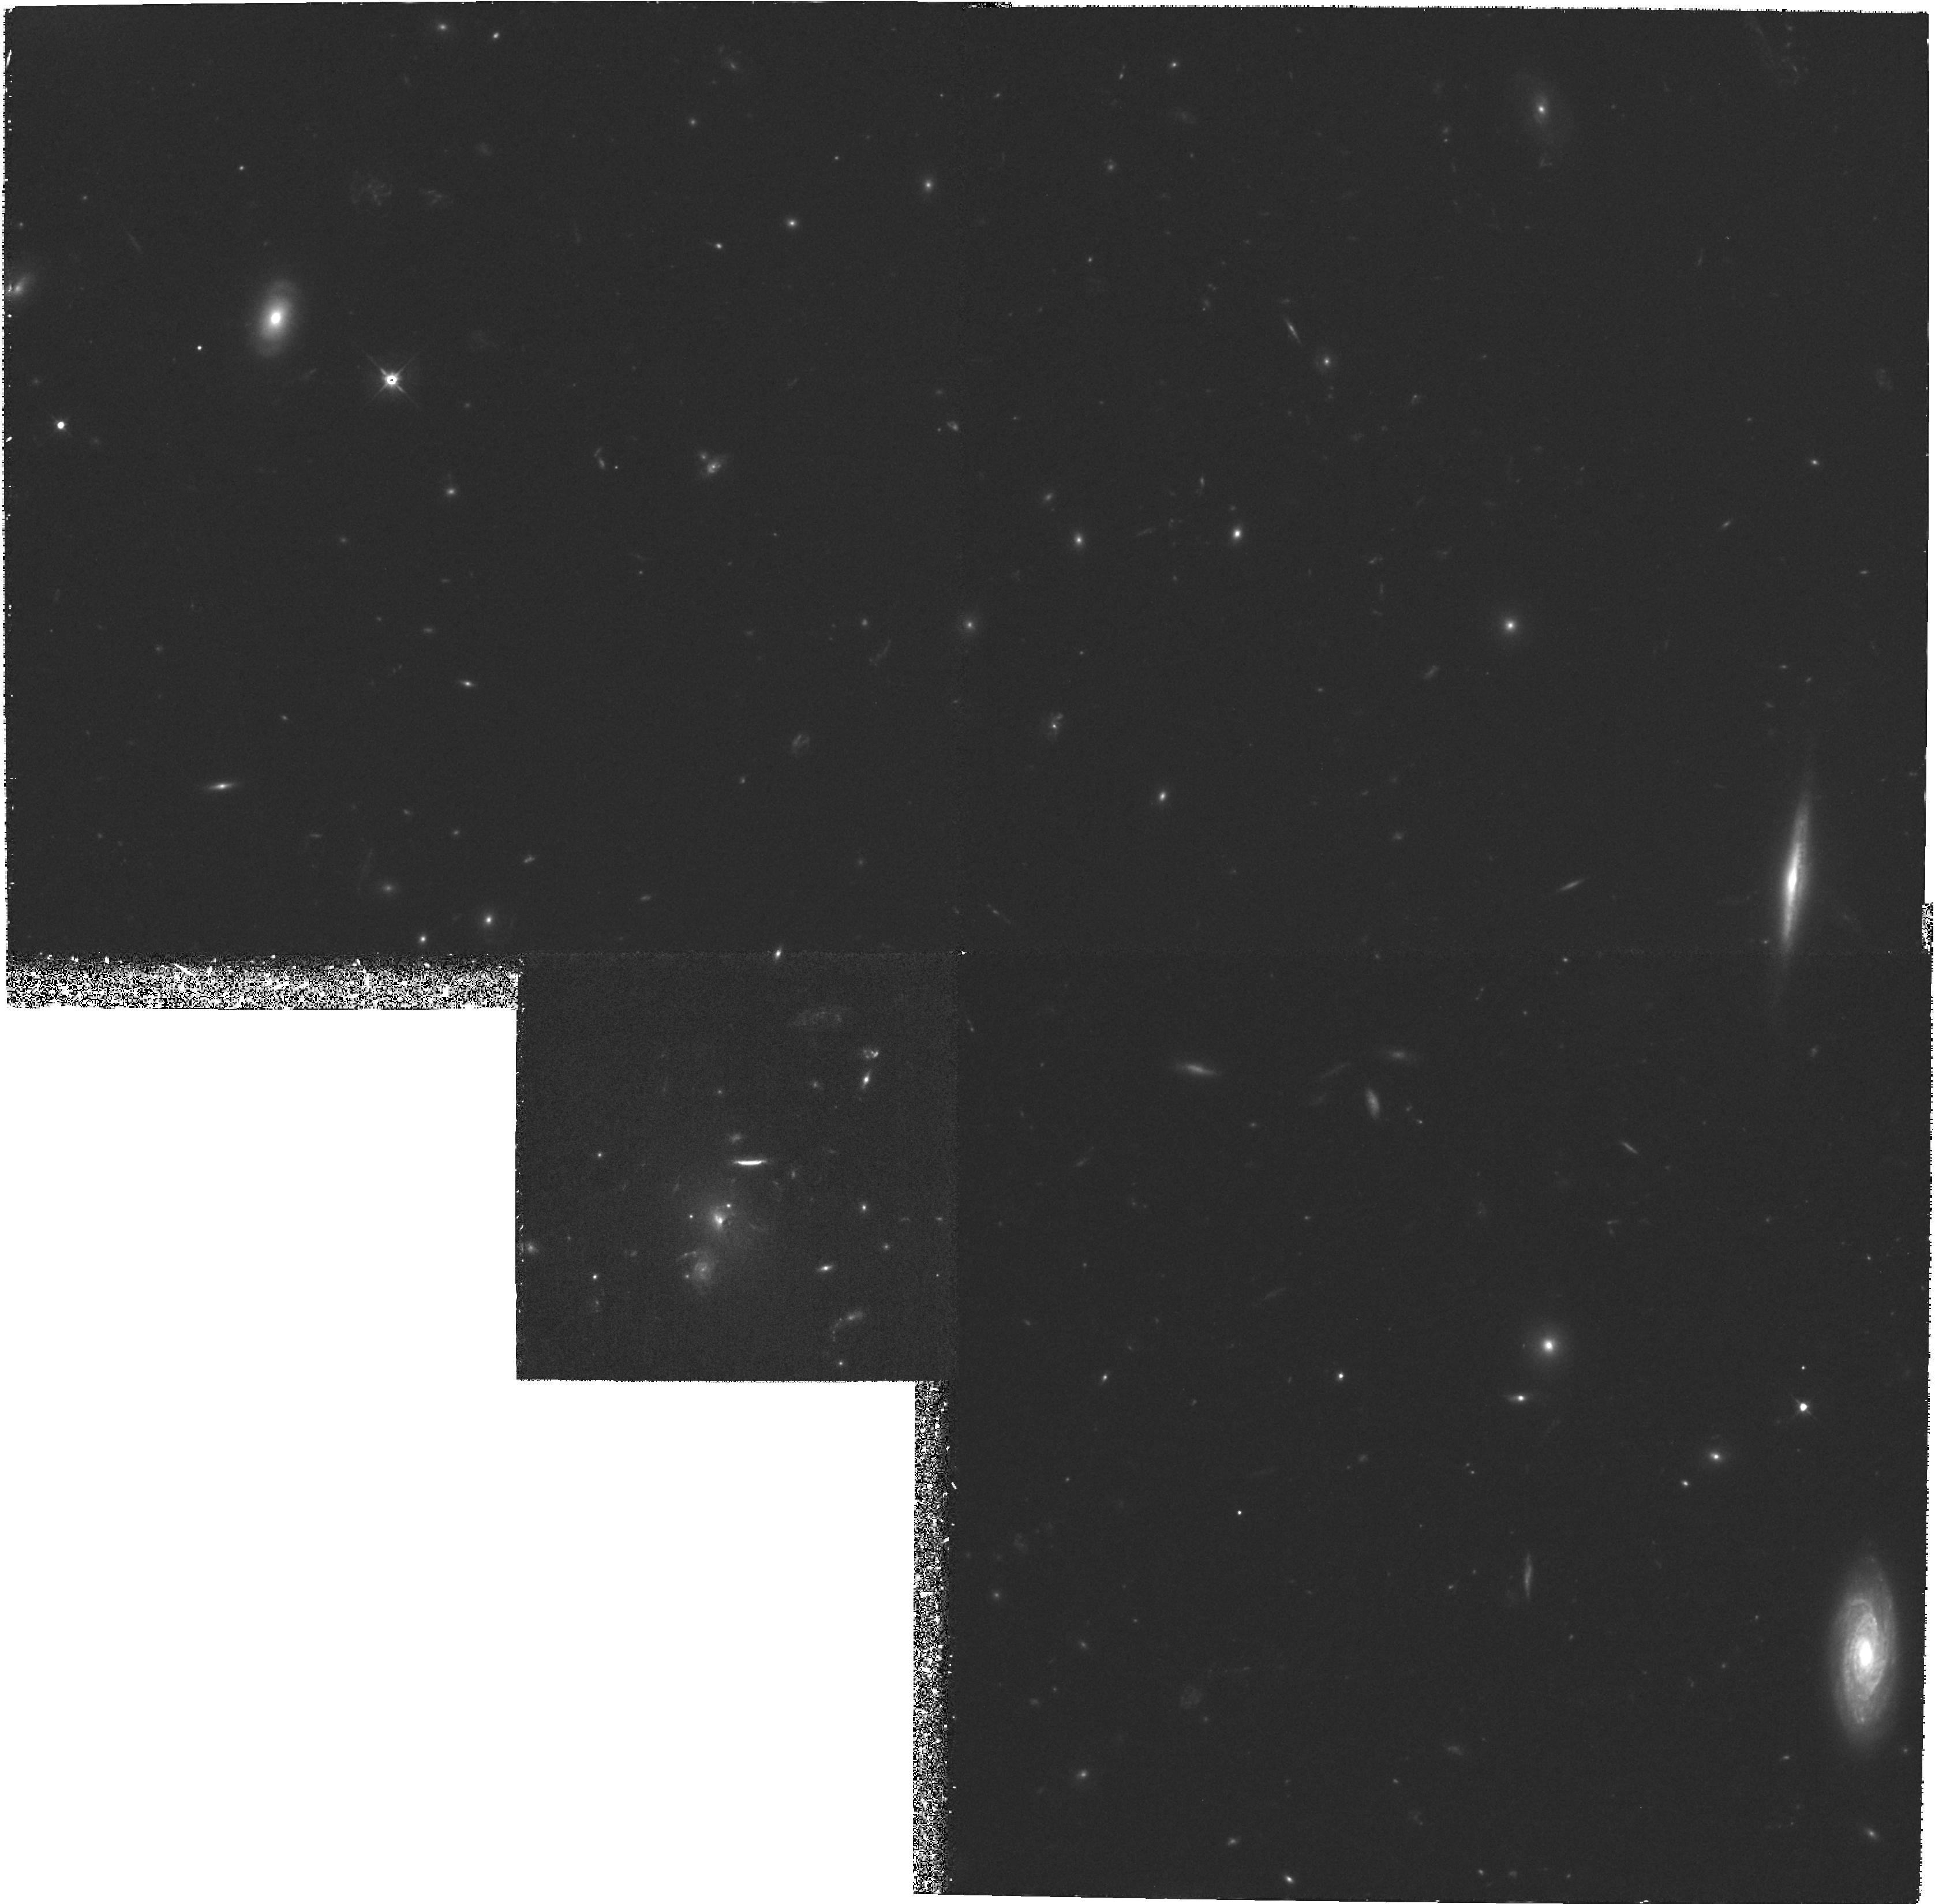
Target: MS1512+37-GAL
Instrument: WFPC2/PC
Filter: F555W
Exposure: 2.9 h
Observation ID: hst_6832_02_wfpc2_pc_f555w_u41102

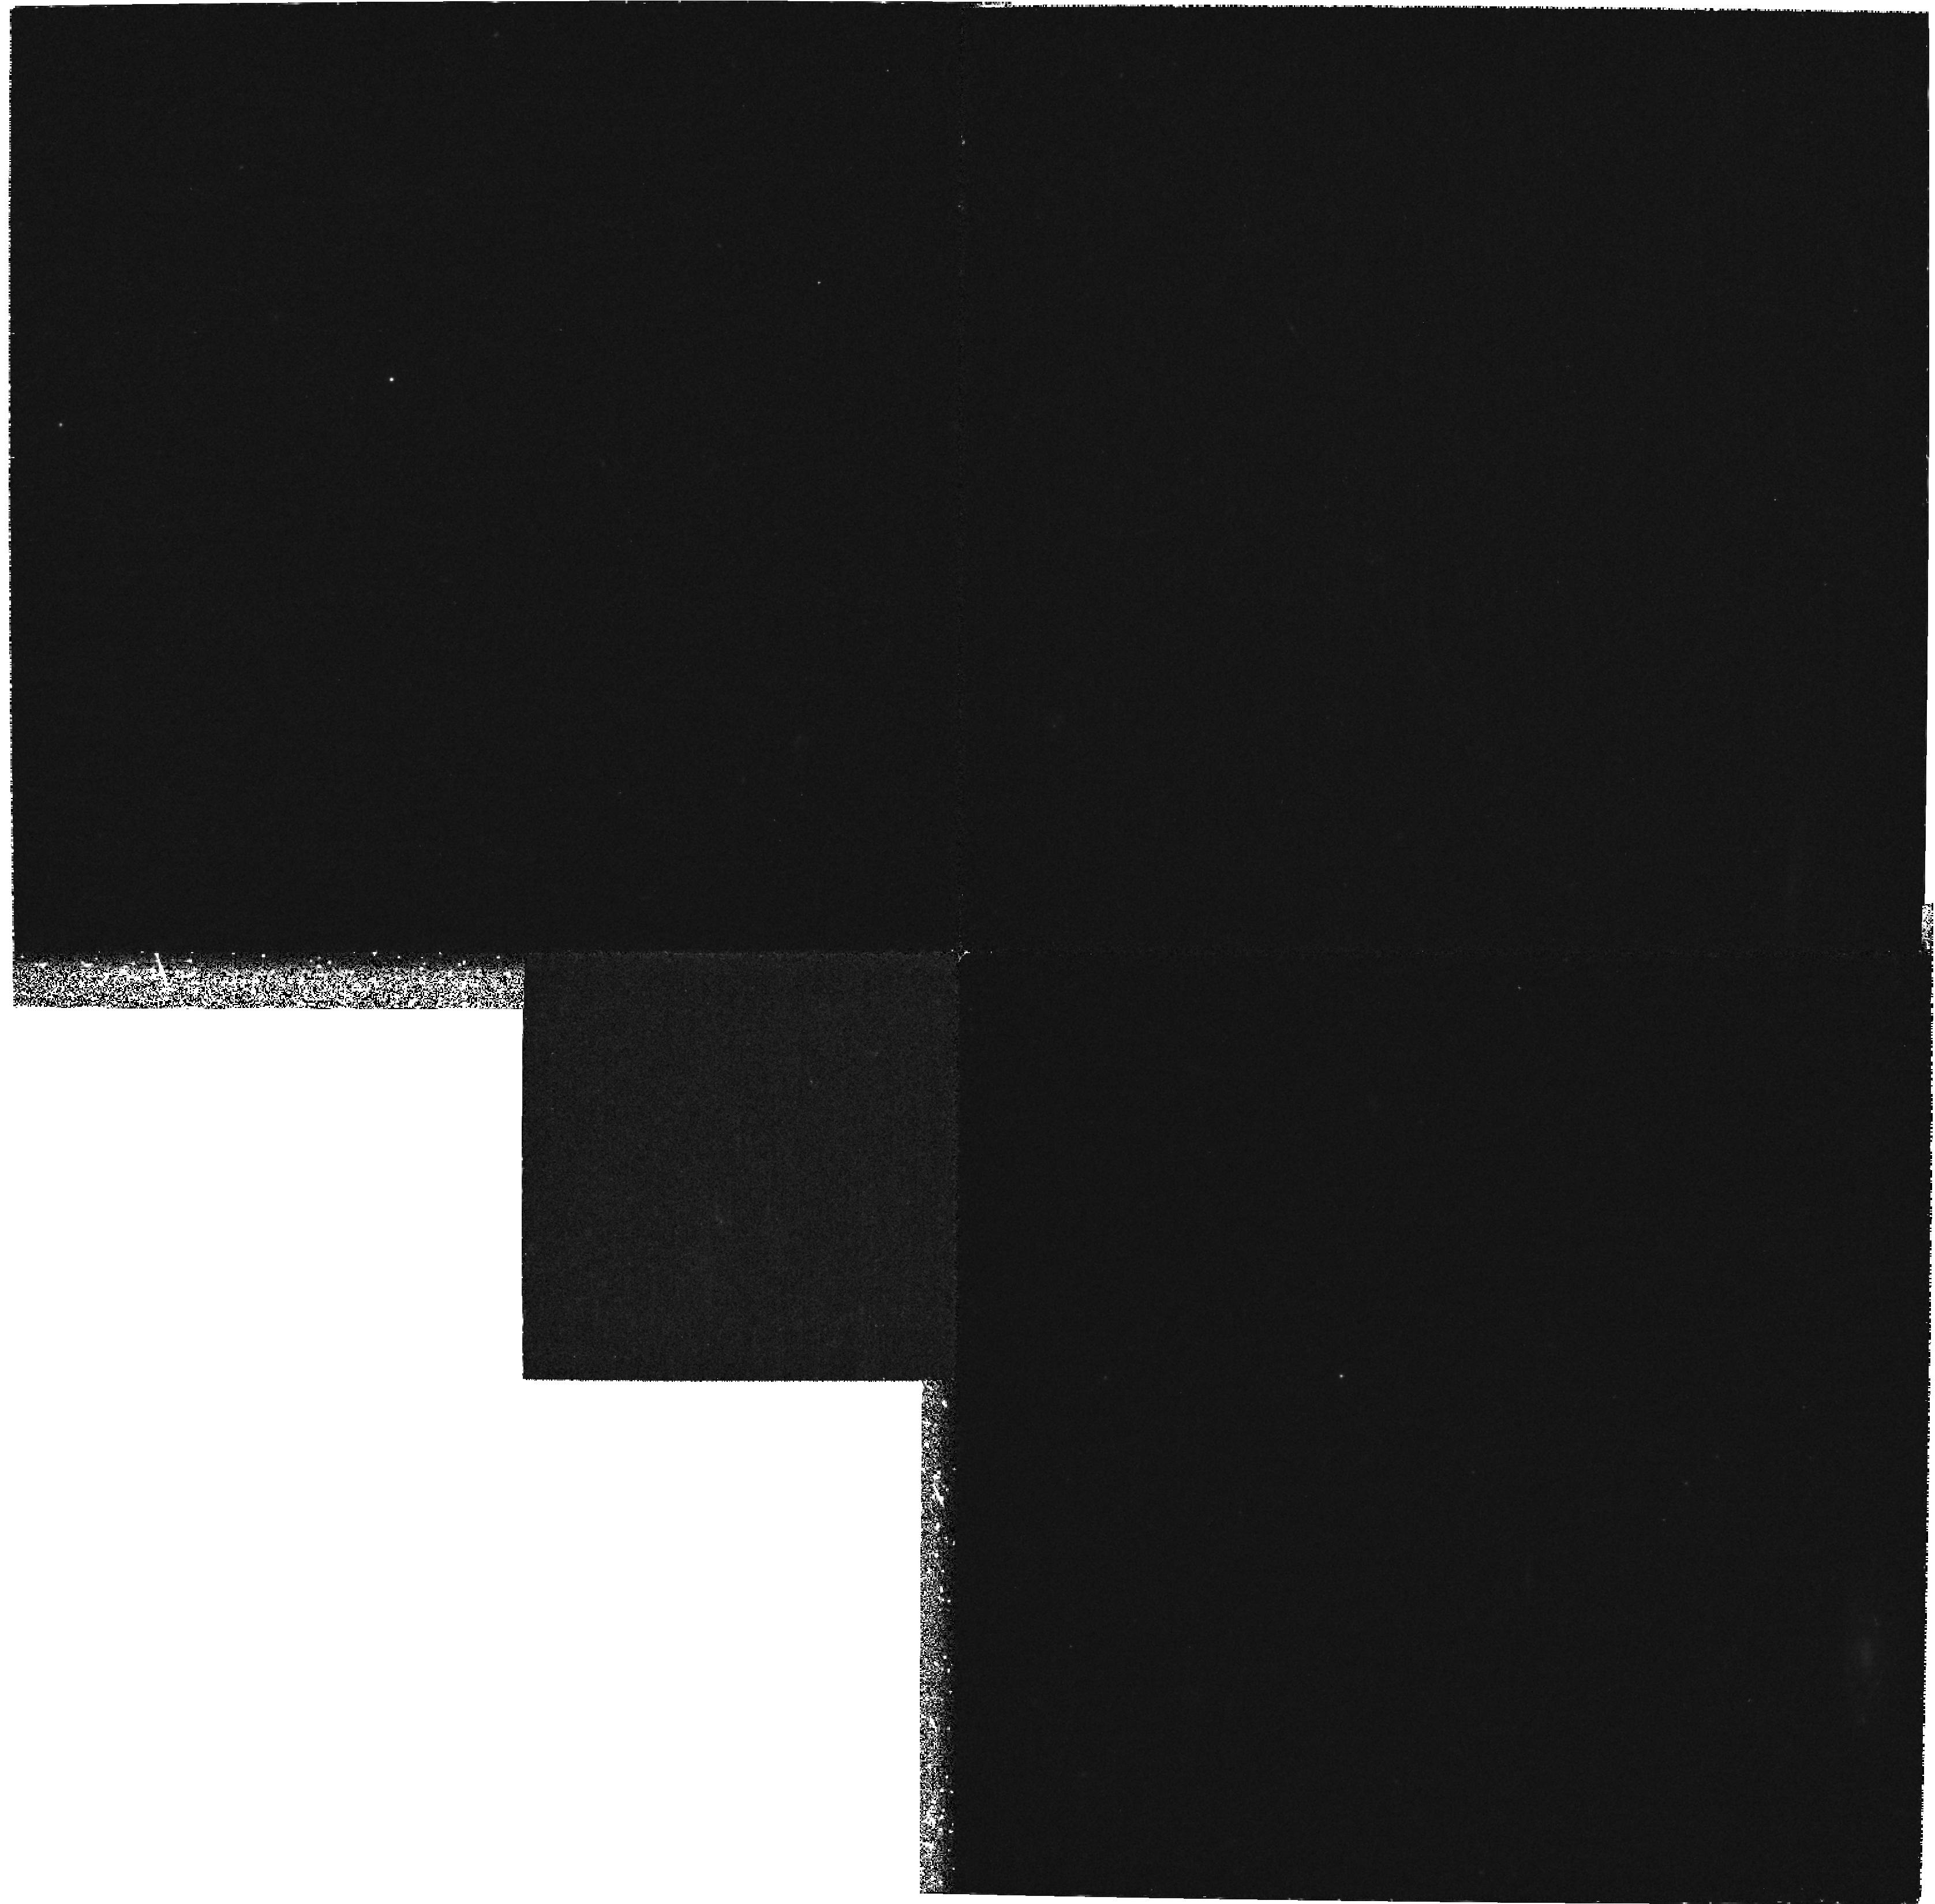
Target: MS1512+37-GAL
Instrument: WFPC2/PC
Filter: F300W
Exposure: 2.1 h
Observation ID: hst_6832_02_wfpc2_pc_f300w_u41102

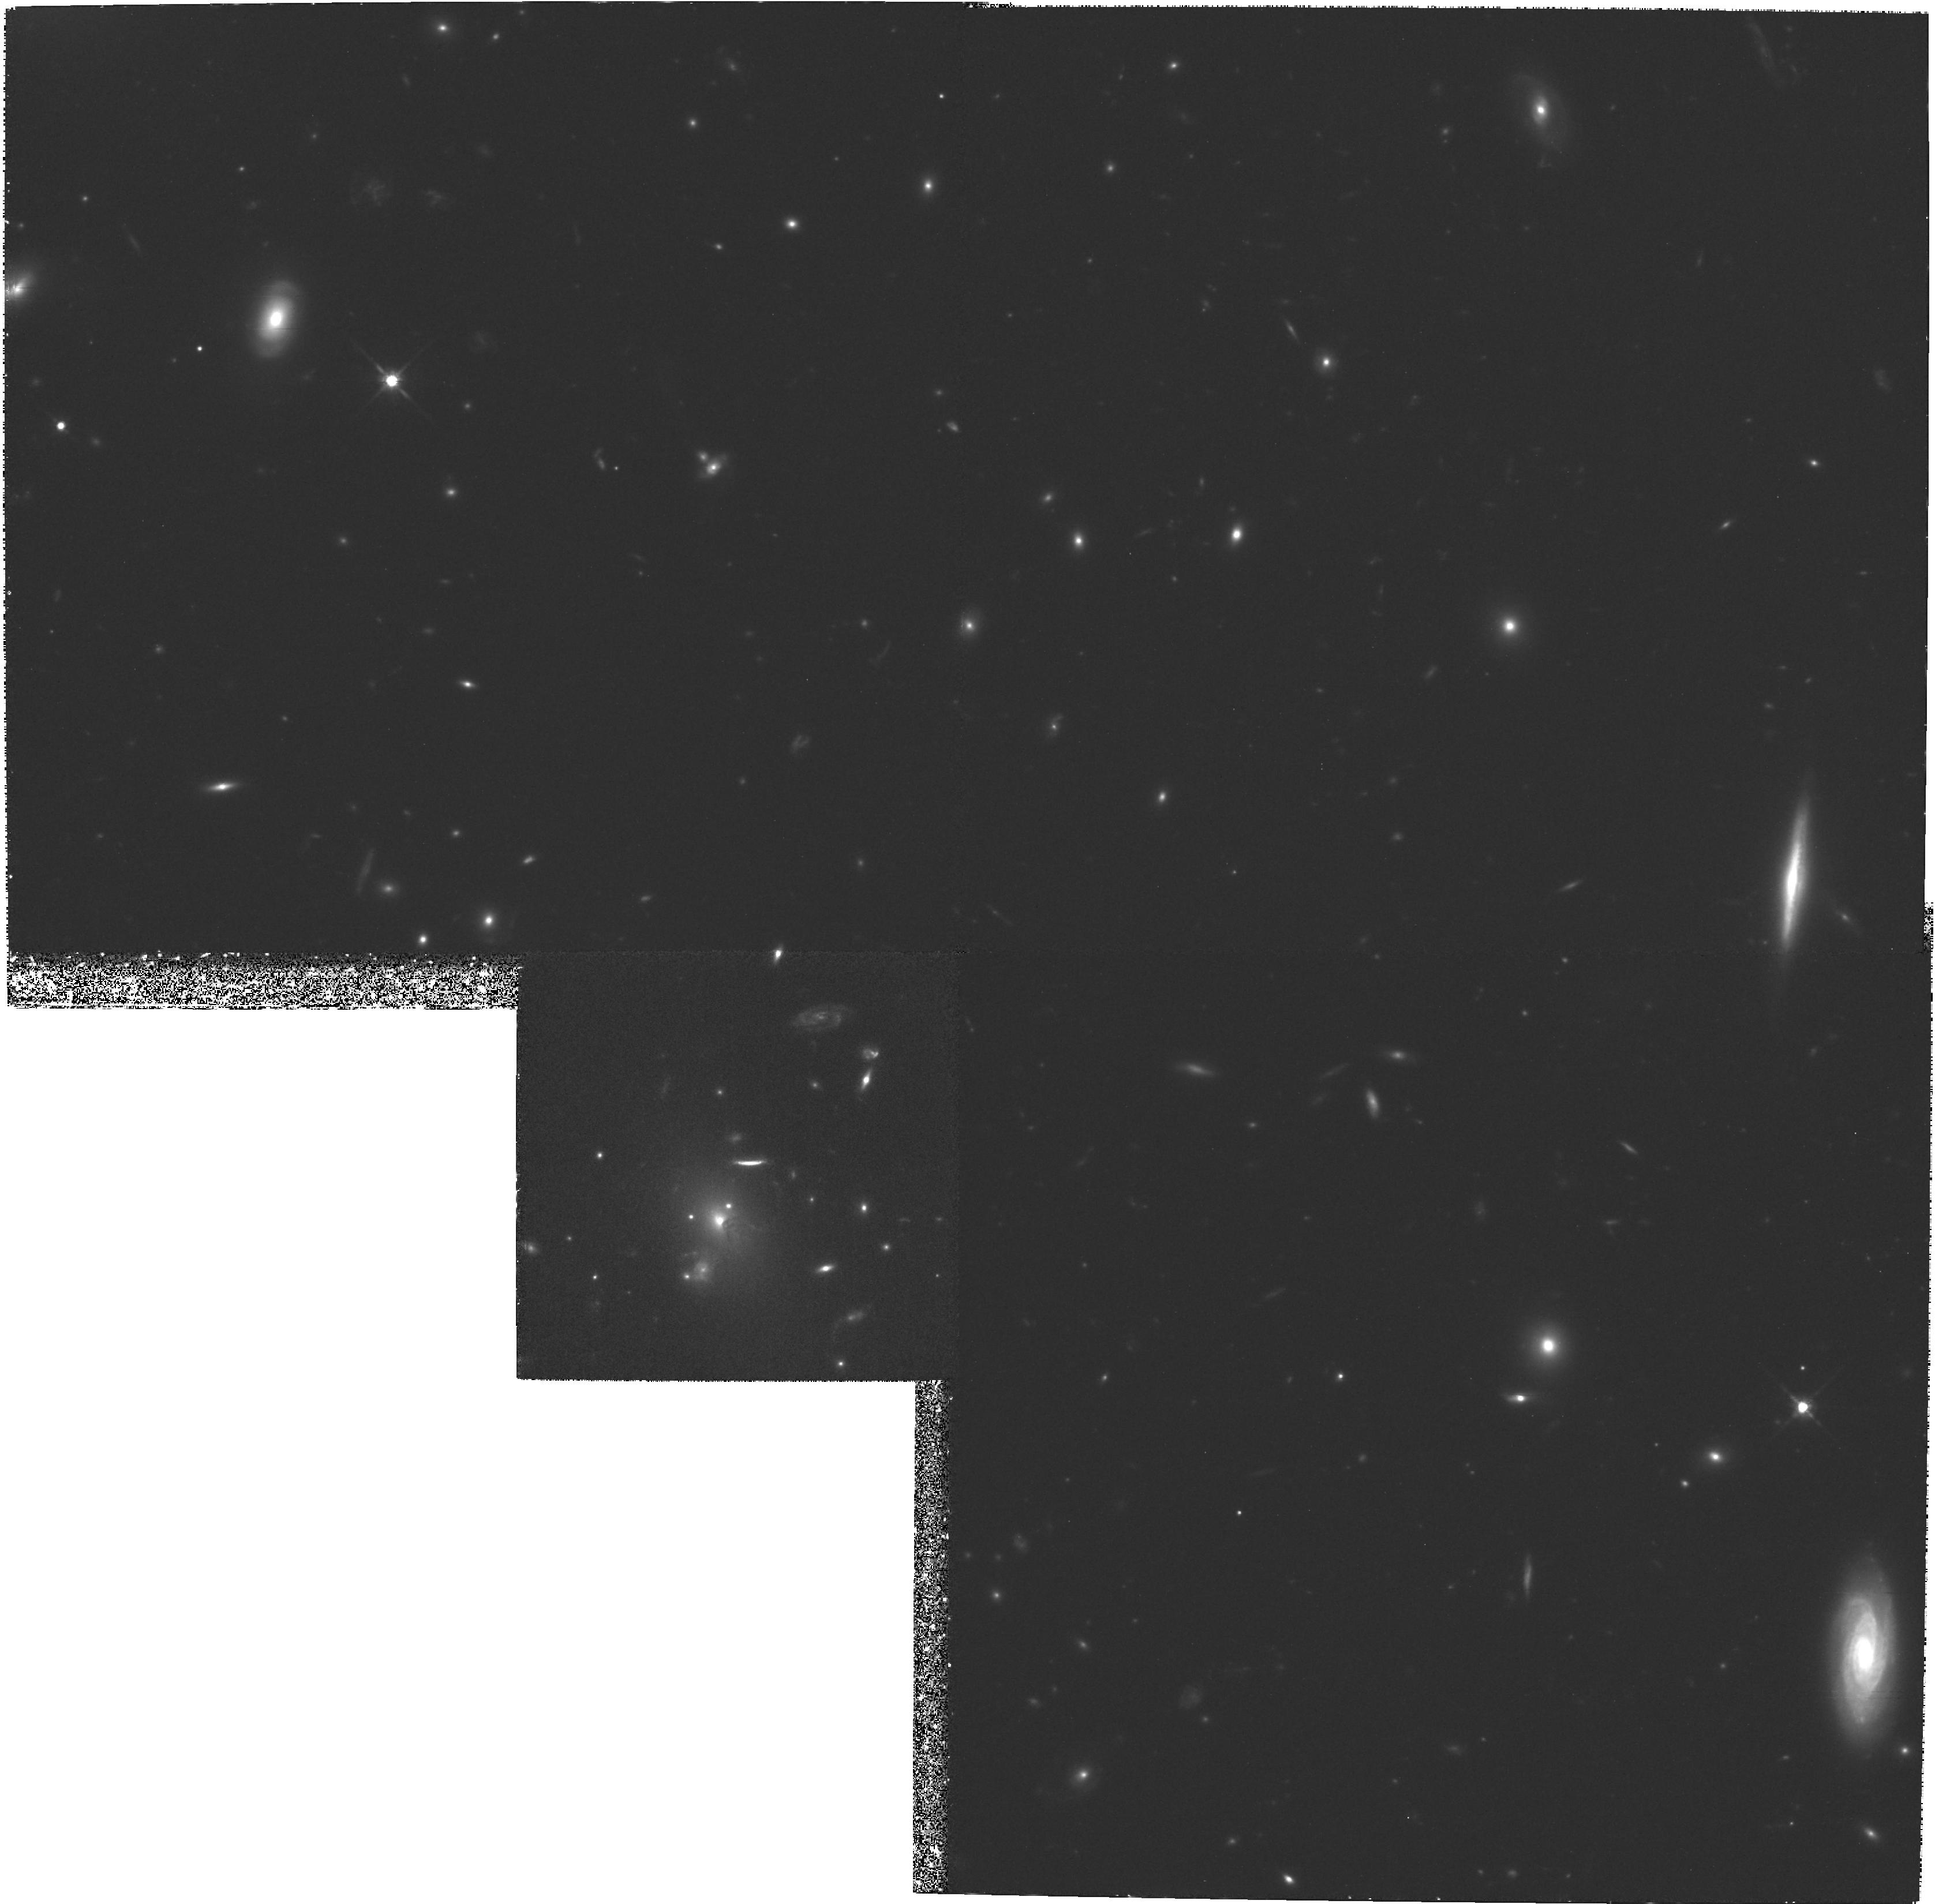
Target: MS1512+37-GAL
Instrument: WFPC2/PC
Filter: F814W
Exposure: 4.9 h
Observation ID: hst_6832_01_wfpc2_pc_f814w_u41101

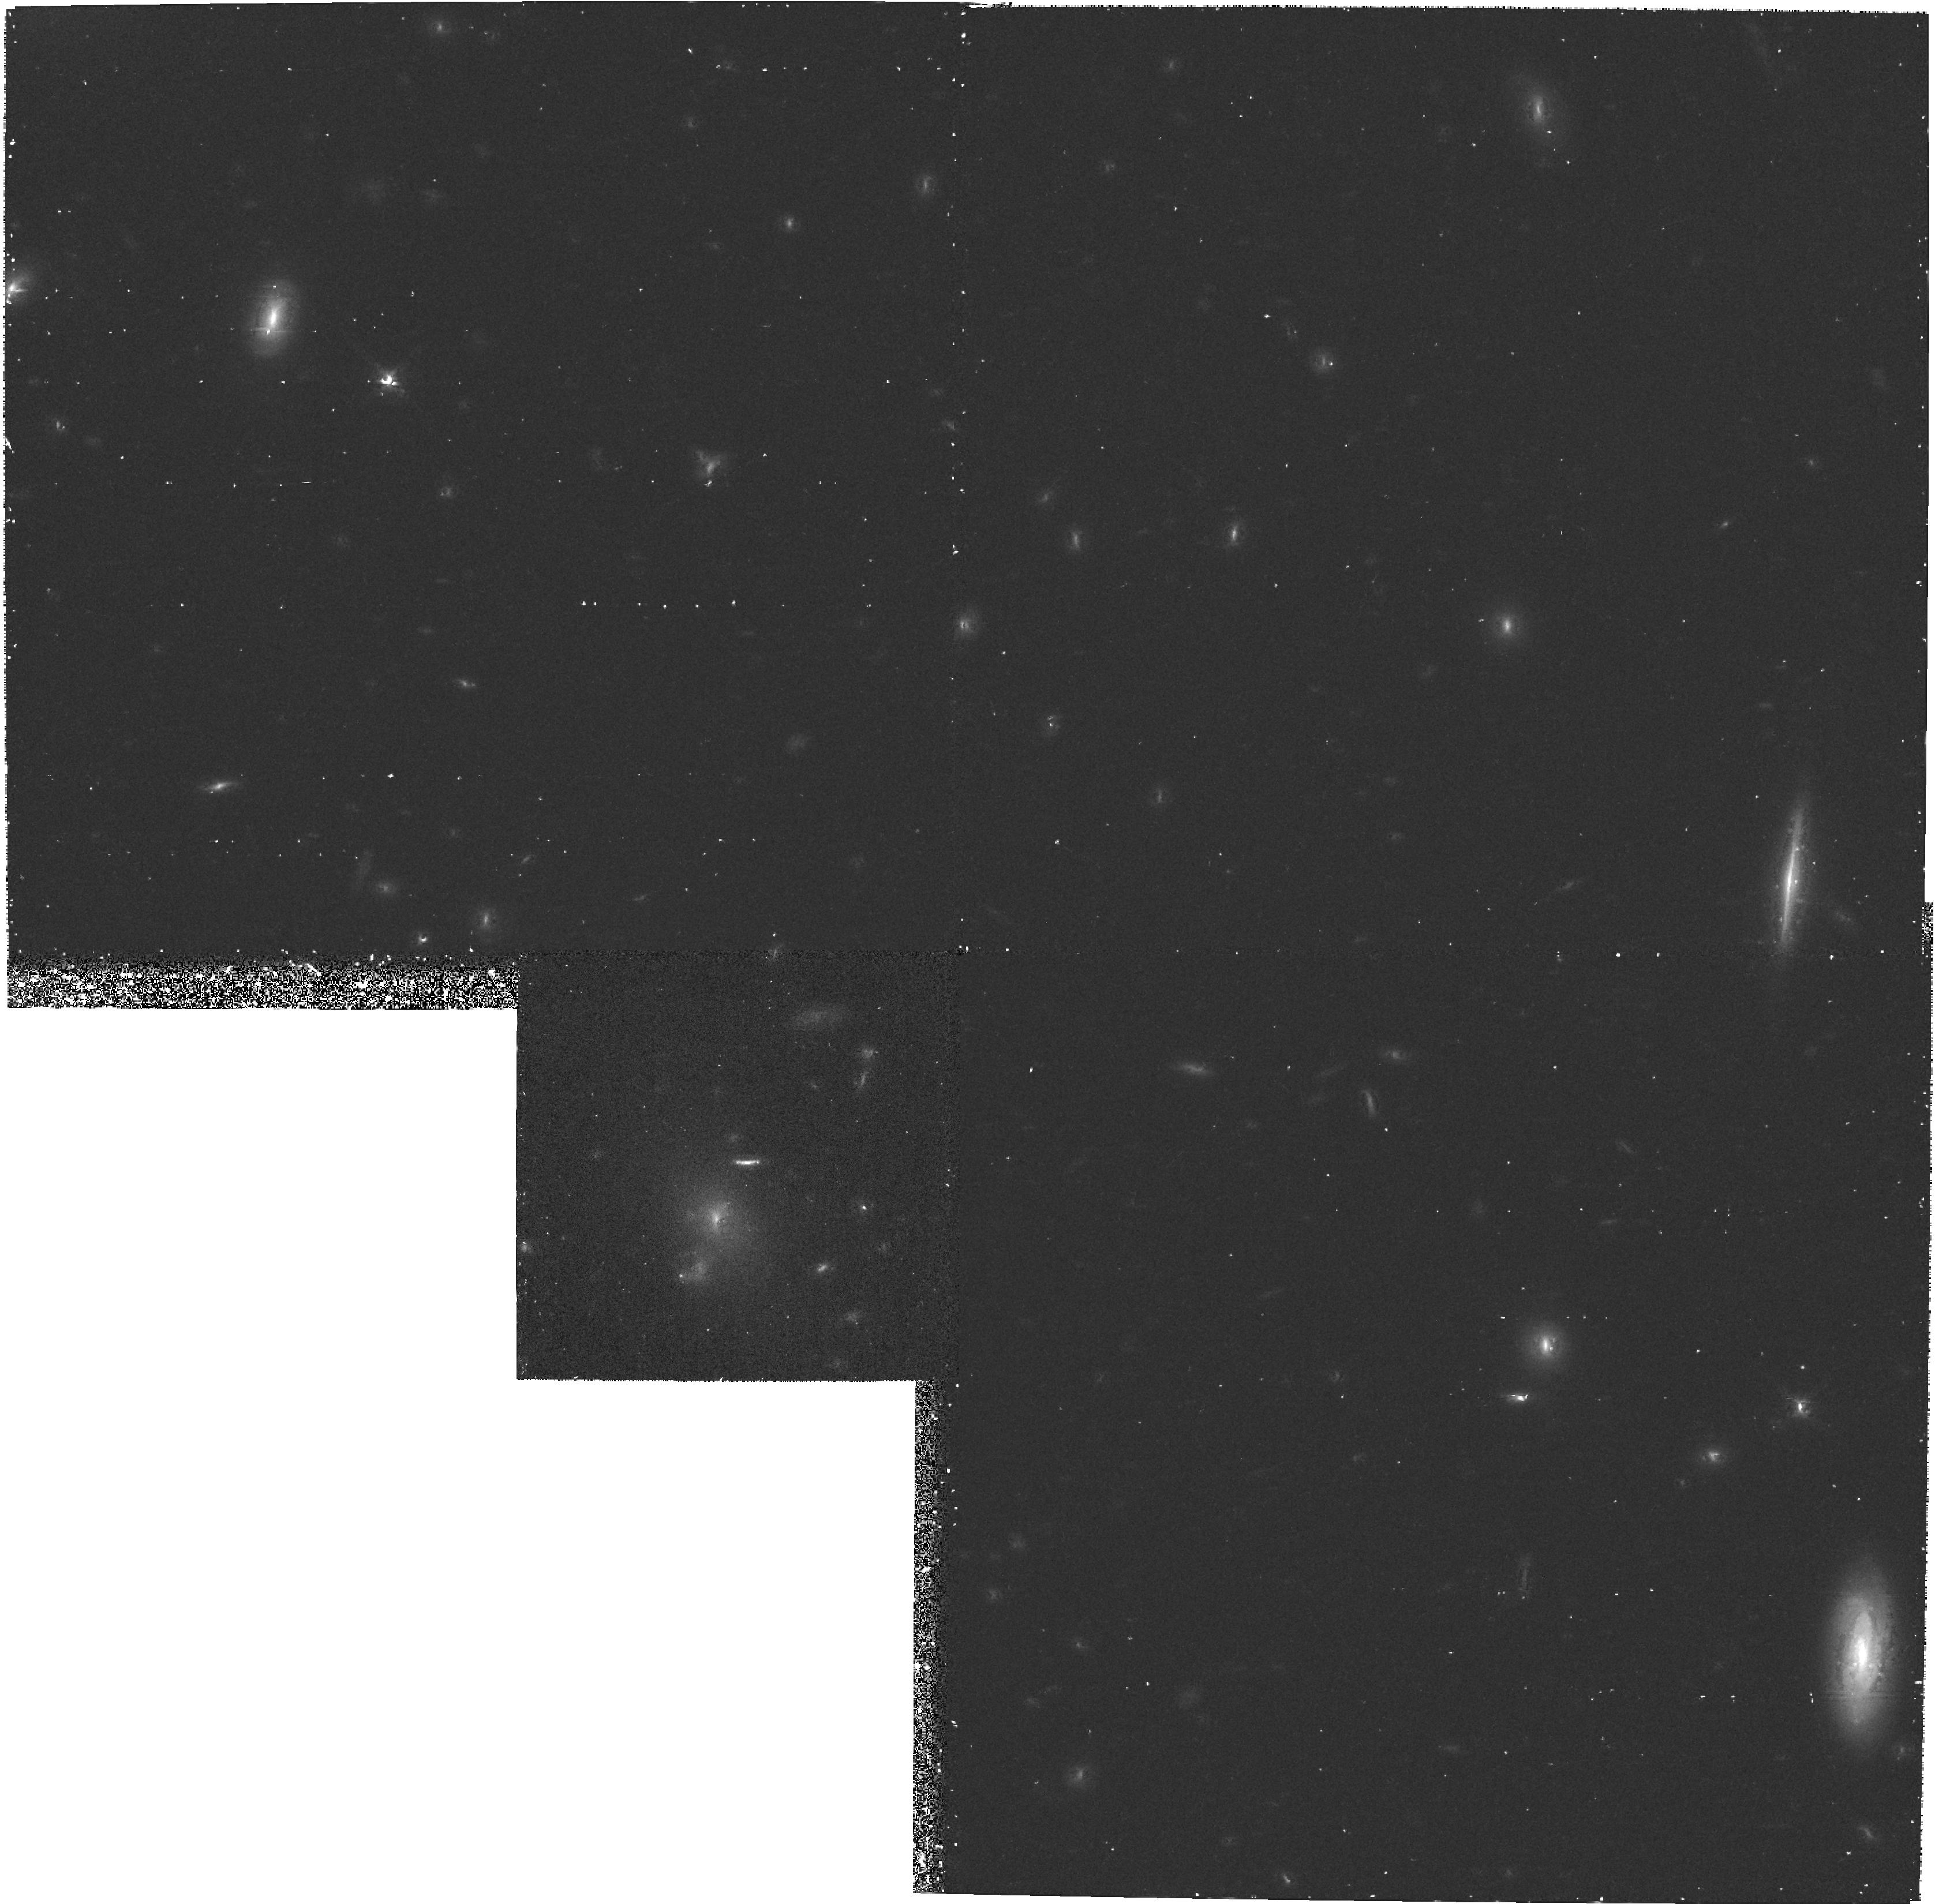
Target: MS1512+37-GAL
Instrument: WFPC2/PC
Filter: F814W
Exposure: 37 min
Observation ID: hst_6832_02_wfpc2_pc_f814w_u41102

Imaging of a Protogalaxy at z=2.7 Discovered by its Young Stellar Population (PI: Yee, Howard K.)

A protogalaxy candidate at z=2.7 has been discovered serendipitously by the CNOC cluster redshift survey. The candidate is a very bright (V=20.5 mag, absolute mag -- 28), resolved (2''*4''), disk-like galaxy with a strong absorption line spectrum indicative of young O, B, and A stars. The most likely interpretation of this object is that it is an early- type galaxy observed within 0.5 Gyr since its initial burst of star formation which produced most of its stellar mass. We propose to obtain HST images in 3 filters (F814W, F555W, and F300W) to study its structure and morphology in detail. These data will enable us to confirm our interpretation that the continuum arises from young stars, and to investigate the dynamical and evolutionary state of the protogalaxy and the uniformity of the star forming prcoess. The high resolution images will allow us to set stringent limits on the size of the bulge, the existence of a hidden quasar and gravitational lensing, if any. The nature, spatial distribution, and age of the stars can be studied using spatially resolved colors from these images. We estimate that the F555W-F814W color will allow us to discriminate age since star formation to an accuracy of ~0.1 Gyr. The F300W filter images the galaxy below the Ly limit, providing important proof of the stellar origin of the continuum and additional constraints on the existence of on-going star formation. Furthermore, these observations will also allow us to study the possible existence of a group or cluster associated with this object.